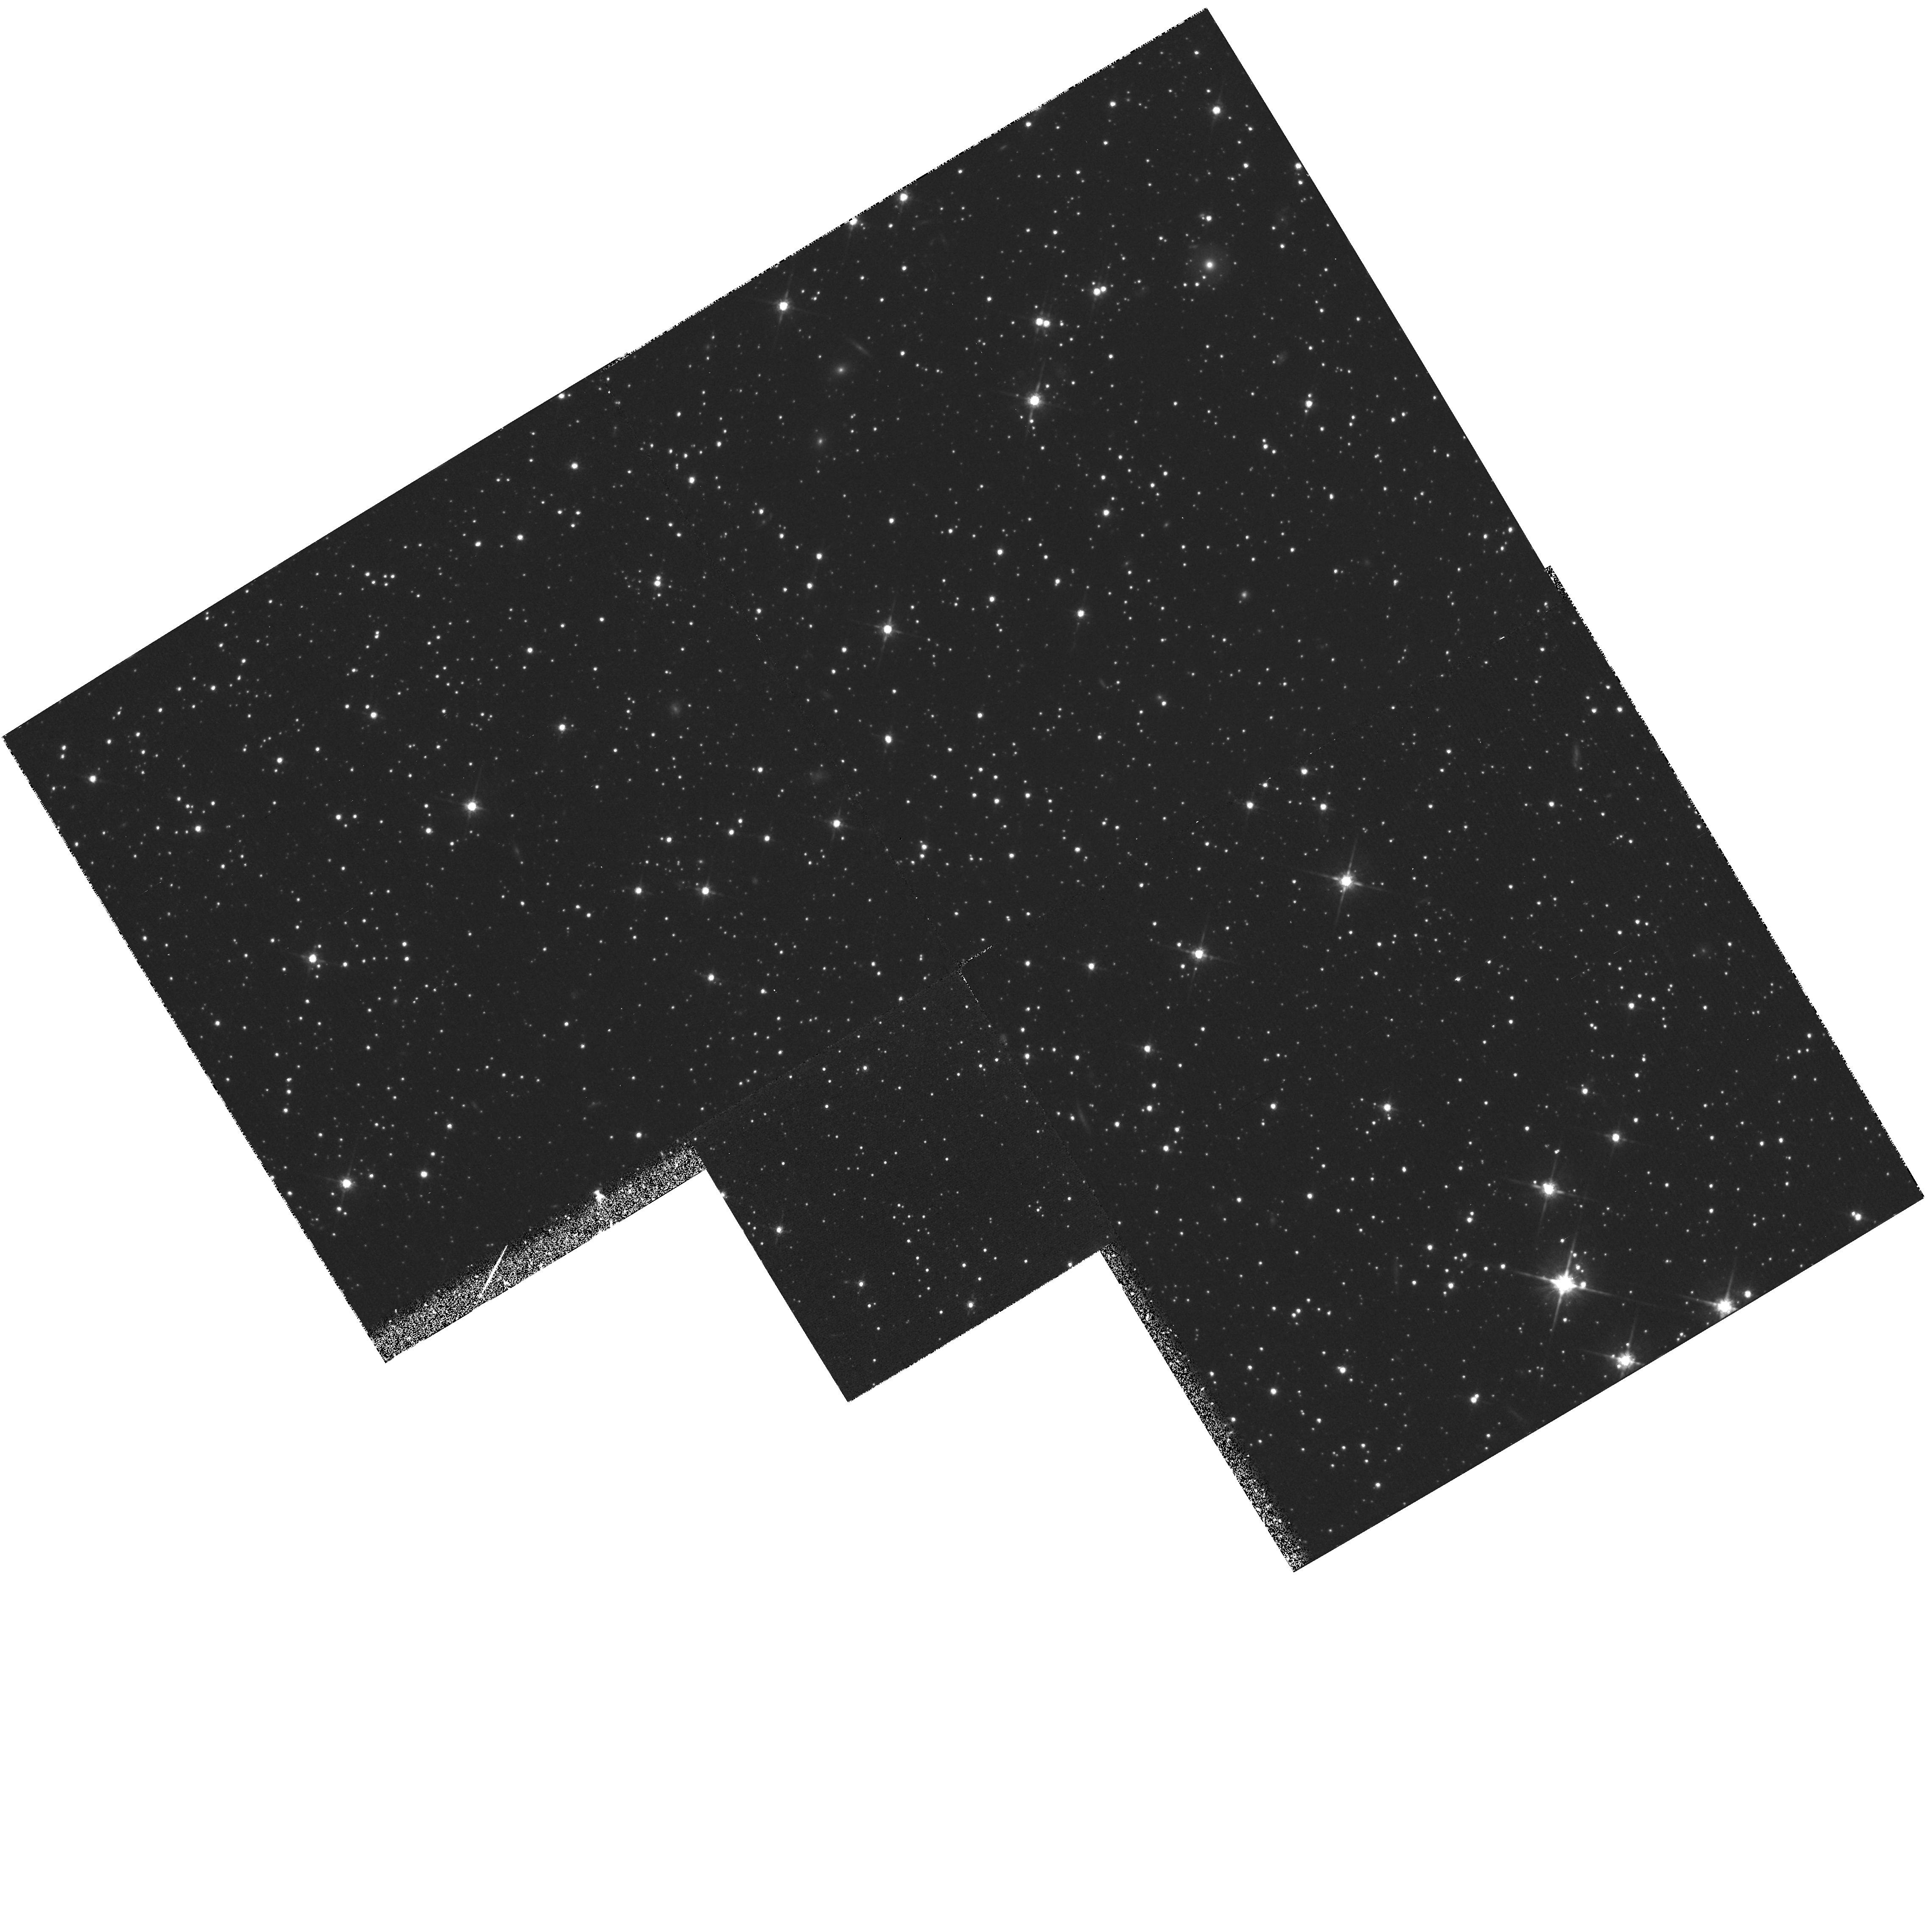
Target: LMC-HALO. Instrument: WFPC2/PC. Filter: F814W. Exposure: 1.1 h. Observation ID: hst_5208_01_wfpc2_pc_f814w_u2c501

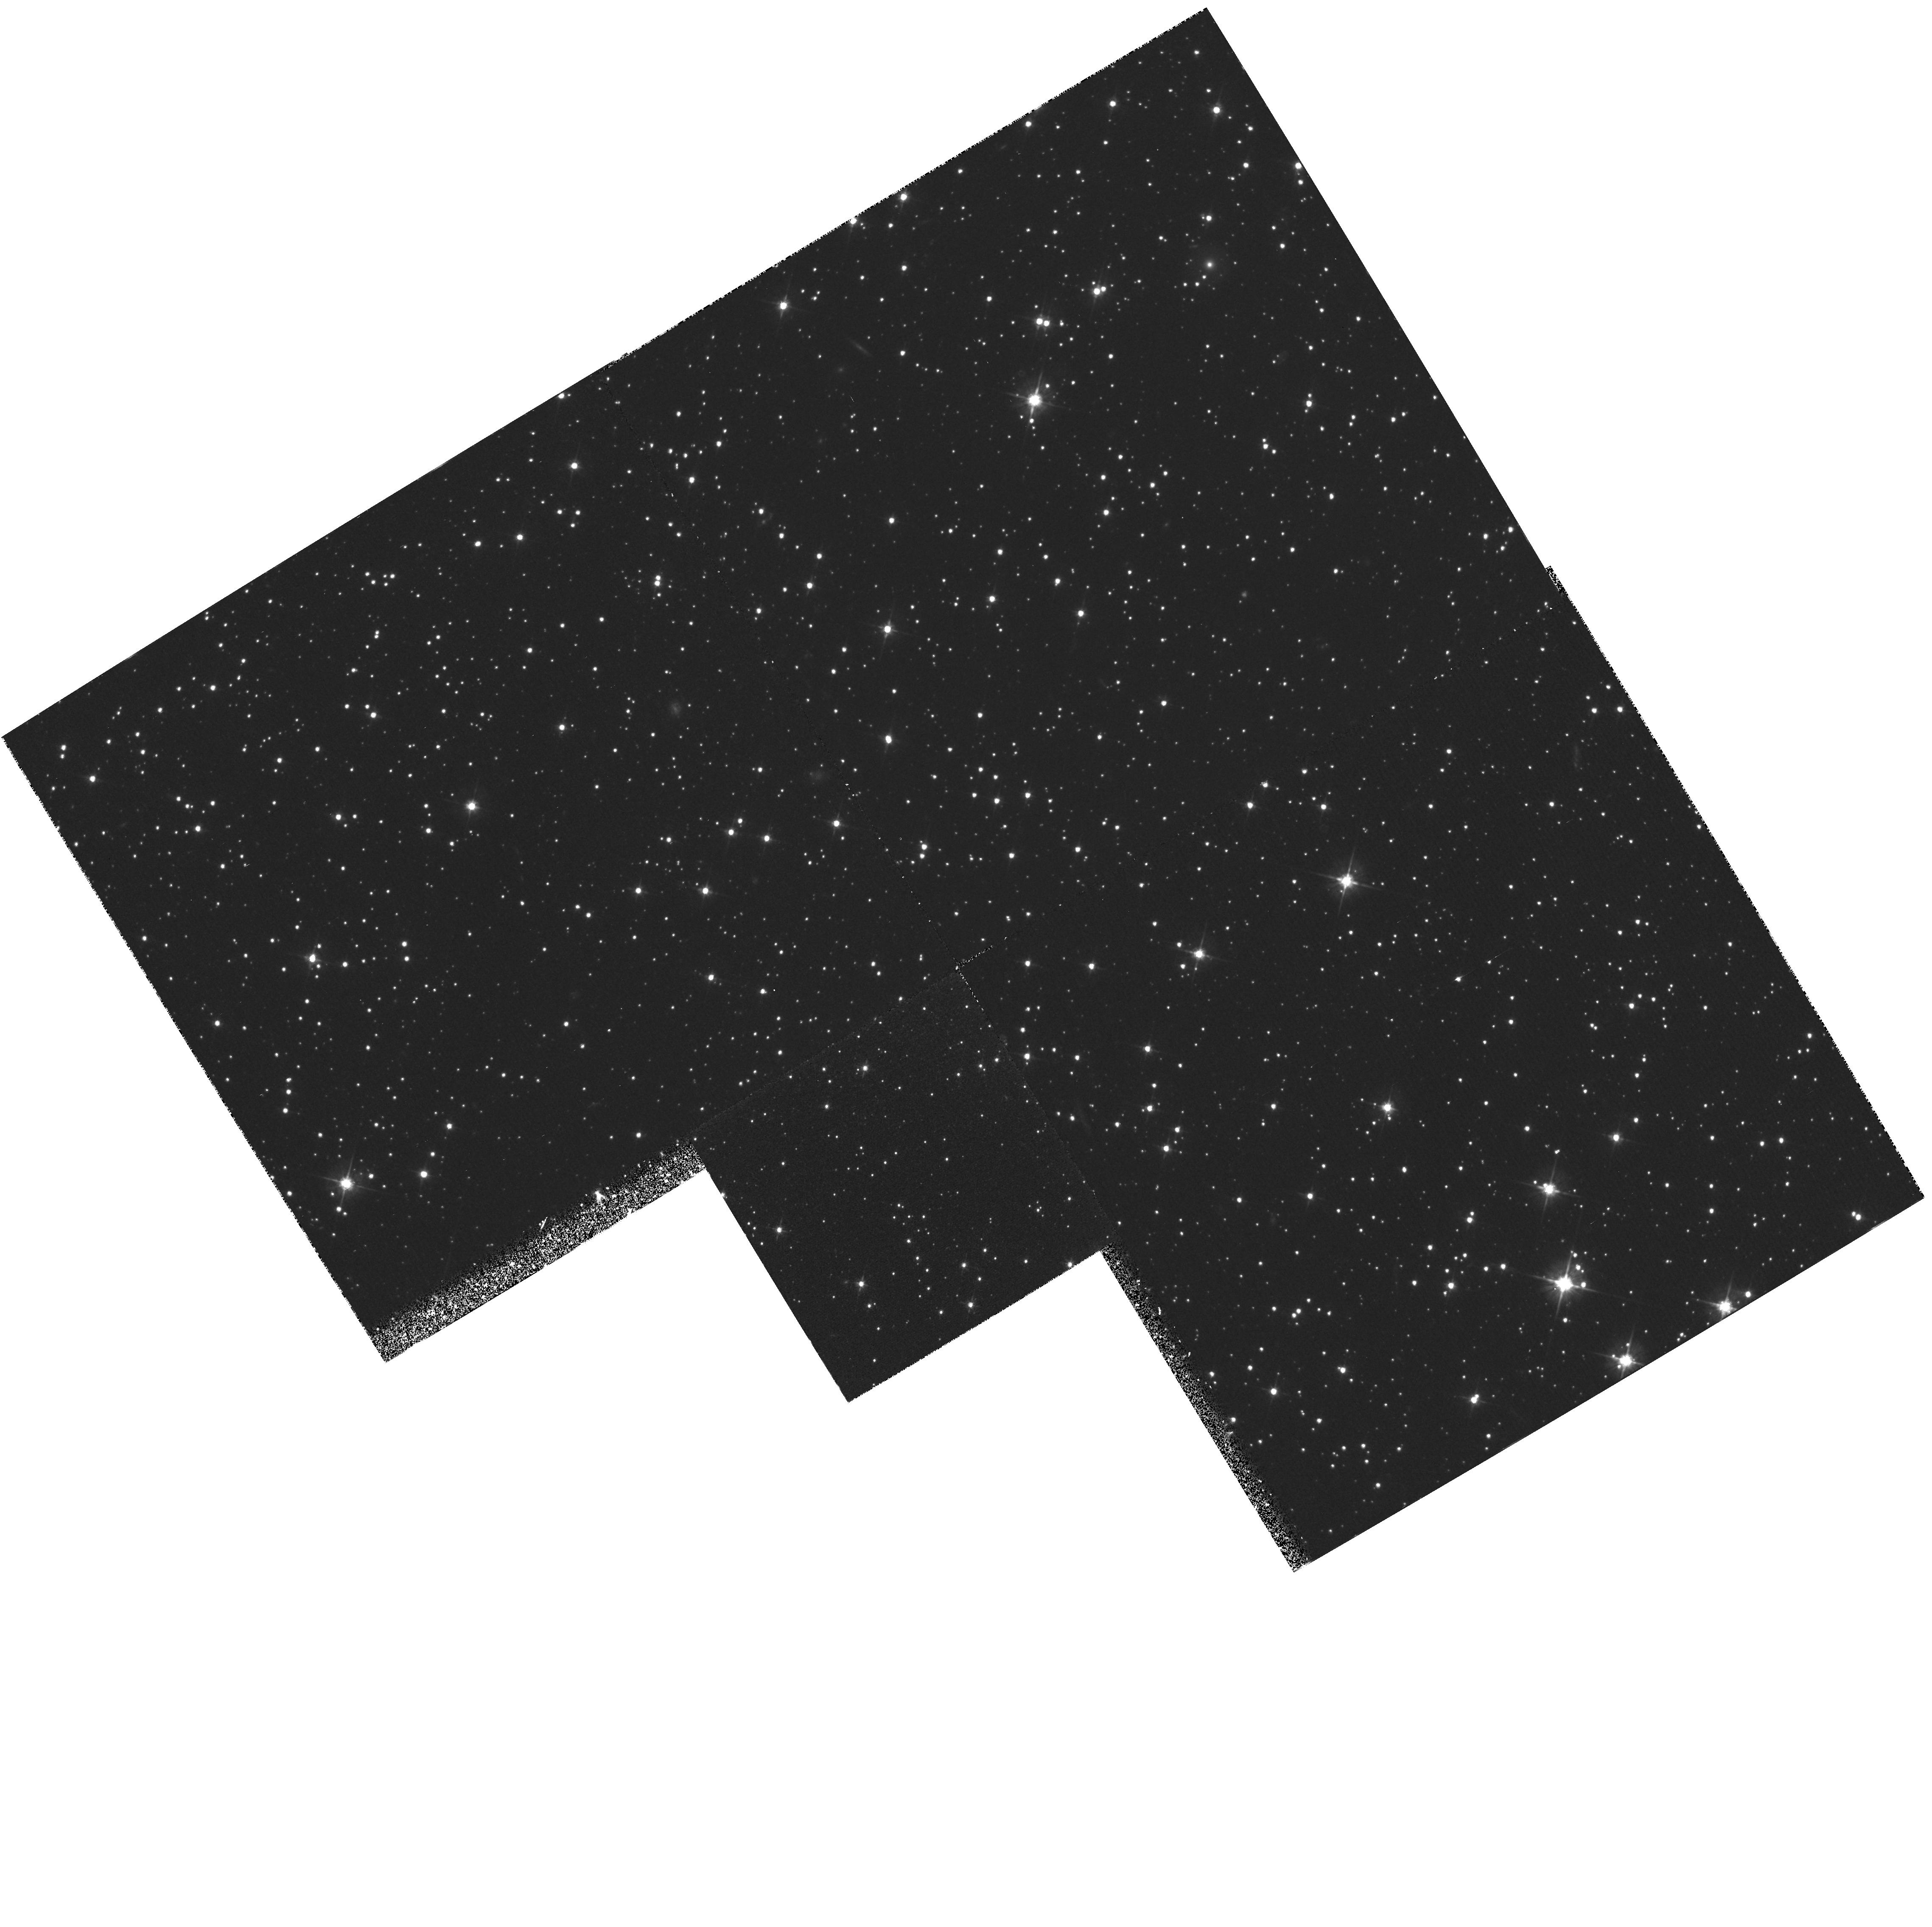
Target: LMC-HALO. Instrument: WFPC2/PC. Filter: F555W. Exposure: 1.1 h. Observation ID: hst_5208_01_wfpc2_pc_f555w_u2c501

STAR FORMATION HISTORIES AND STELLAR POPULATIONS IN LOCAL GROUP IRREGULAR GALAXIES (PI: Trauger, John)

Stellar populations preserve the star formation histories of galaxies and thus are useful windows for viewing galactic evolutionary processes. In this project we will use the superior sensitivity of WFPC-2 to measure stellar populations in the outer regions of Local Group irregular galaxies. Irregulars usually have star-forming cores that are superimposed on background sheets containing redder, older stars. H-R diagrams constructed from these data will allow us to probe outer region star formation histories during the past 1-10 Gyr. The results from this program thus will include an improved understanding of the Pop II components of irregular galaxies, as well as new insights into the way that these galaxies have formed stars. For example, these observations will be sensitive to bursts of star formation within the the past 5-7 Gyr from the relative numbers of AGB versus RGB tip stars. They will also address the question of when the bulk of the redder stars formed in small galaxies. Some theoretical models suggest these should be ancient objects that formed in violent star bursts (e.g. CDM models), while other data suggest smaller galaxies form more slowly than giant spirals, and these differences should appear in the background stellar populations.